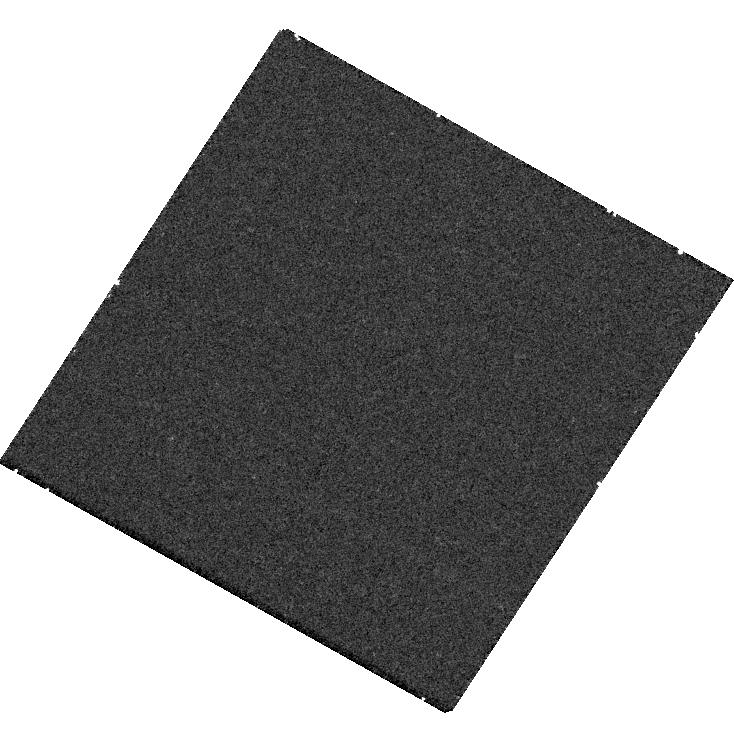
Target: USCO-UGCS-J161144.36-221544.4. Instrument: WFC3/UVIS. Filter: F225W. Exposure: 30 min. Observation ID: hst_18139_16_wfc3_uvis_f225w_ifpf16

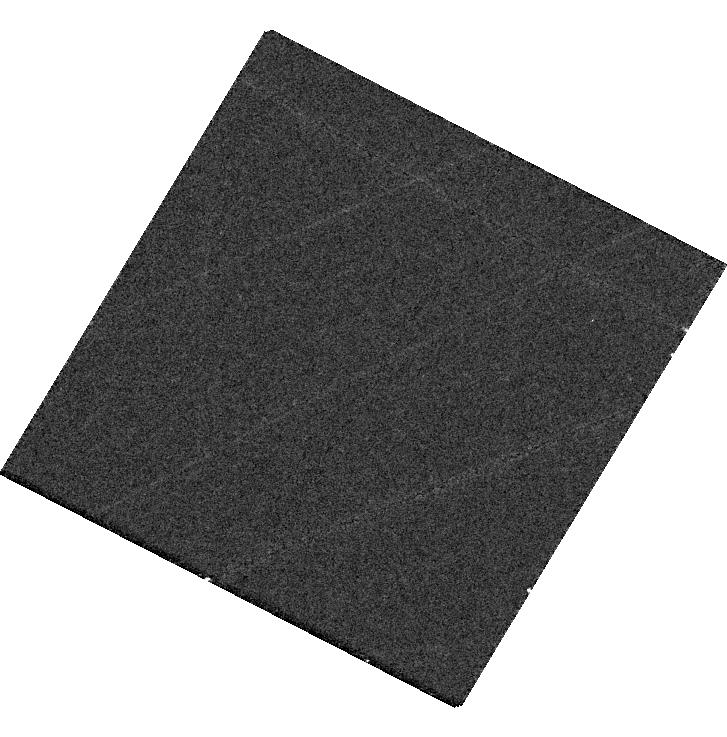
Target: USCO-UGCS-J160413.03-224103.2. Instrument: WFC3/UVIS. Filter: F336W. Exposure: 18 min. Observation ID: hst_18139_18_wfc3_uvis_f336w_ifpf18

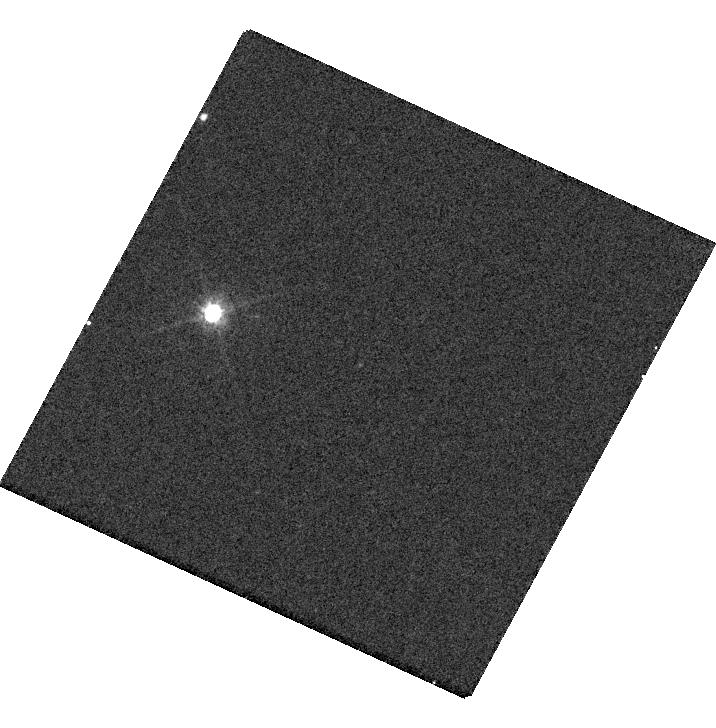
Target: USCO-DANCE-J16053908-2403330. Instrument: WFC3/UVIS. Filter: F625W. Exposure: 8 min. Observation ID: hst_18139_17_wfc3_uvis_f625w_ifpf17

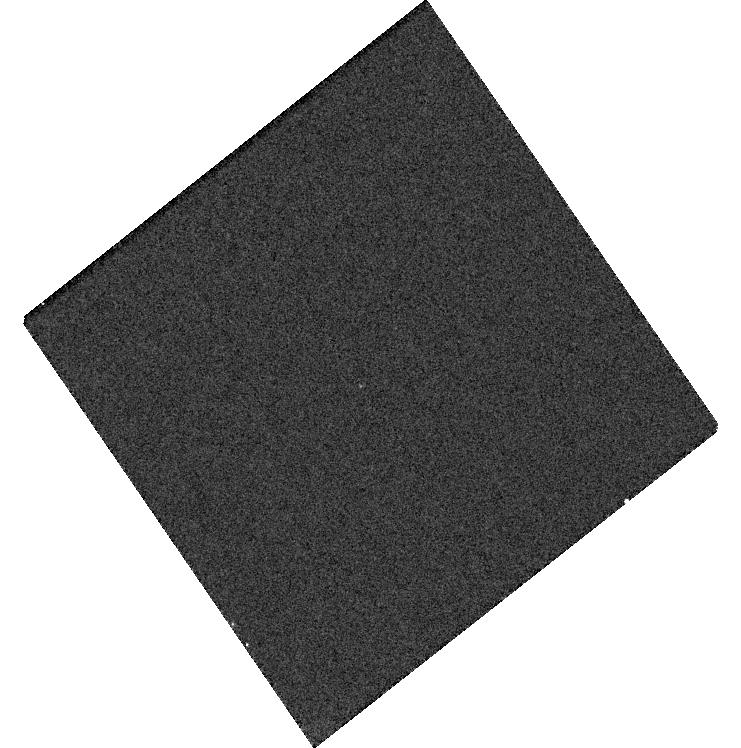
Target: TAURUS-2MASS-J04144158+2809583. Instrument: WFC3/UVIS. Filter: F625W. Exposure: 8 min. Observation ID: hst_18139_10_wfc3_uvis_f625w_ifpf10

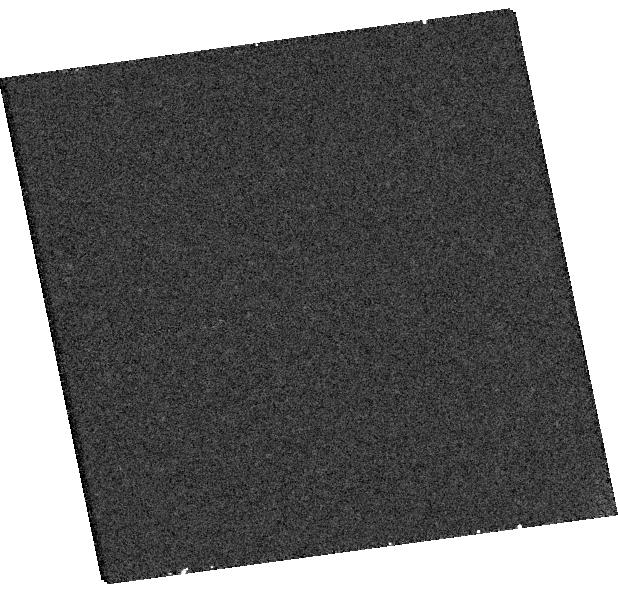
Target: TAURUS-2MASS-J04314964+2322524. Instrument: WFC3/UVIS. Filter: F625W. Exposure: 8 min. Observation ID: hst_18139_01_wfc3_uvis_f625w_ifpf01

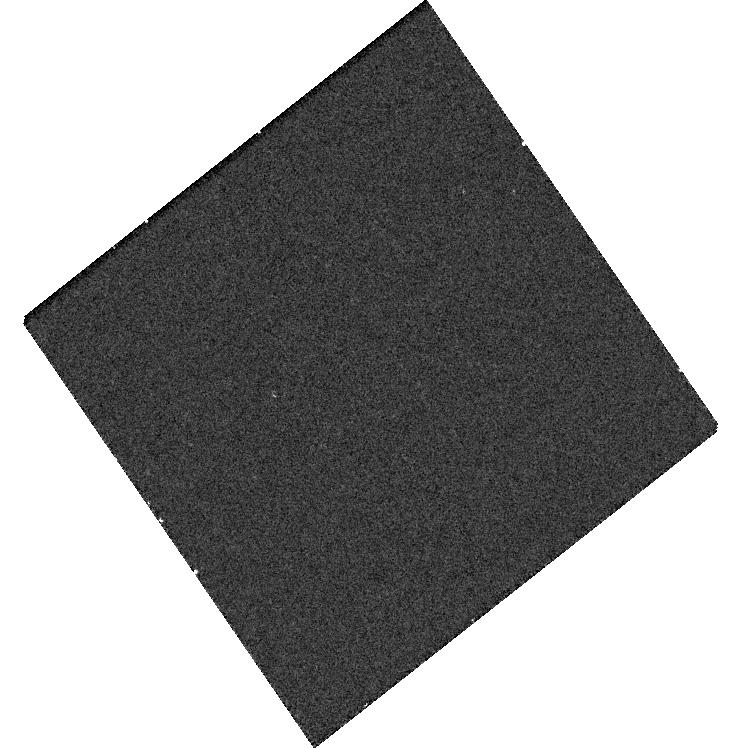
Target: TAURUS-2MASS-J04144158+2809583. Instrument: WFC3/UVIS. Filter: F656N. Exposure: 20 min. Observation ID: hst_18139_10_wfc3_uvis_f656n_ifpf10

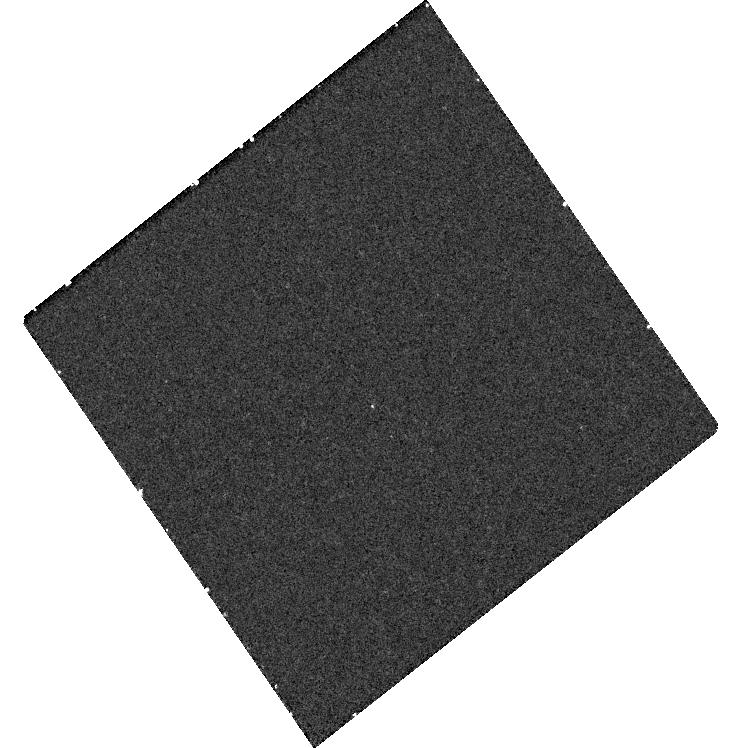
Target: TAURUS-2MASS-J04144158+2809583. Instrument: WFC3/UVIS. Filter: F225W. Exposure: 30 min. Observation ID: hst_18139_10_wfc3_uvis_f225w_ifpf10

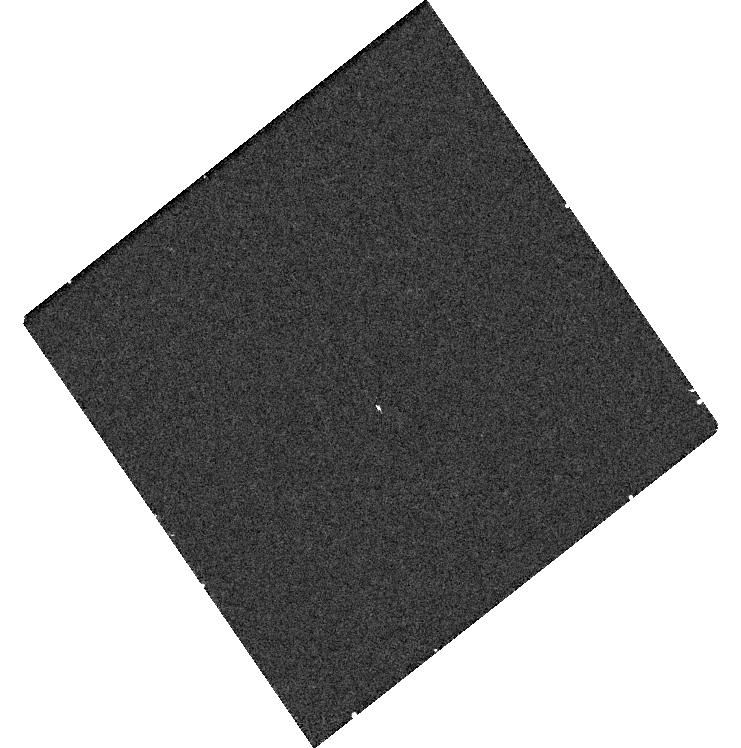
Target: TAURUS-2MASS-J04144158+2809583. Instrument: WFC3/UVIS. Filter: F336W. Exposure: 18 min. Observation ID: hst_18139_10_wfc3_uvis_f336w_ifpf10

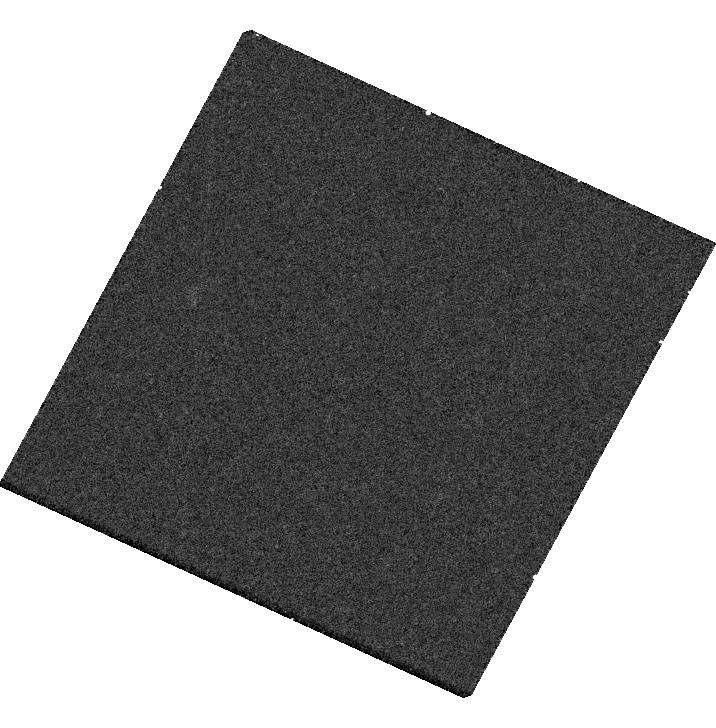
Target: USCO-DANCE-J16053908-2403330. Instrument: WFC3/UVIS. Filter: F656N. Exposure: 20 min. Observation ID: hst_18139_17_wfc3_uvis_f656n_ifpf17

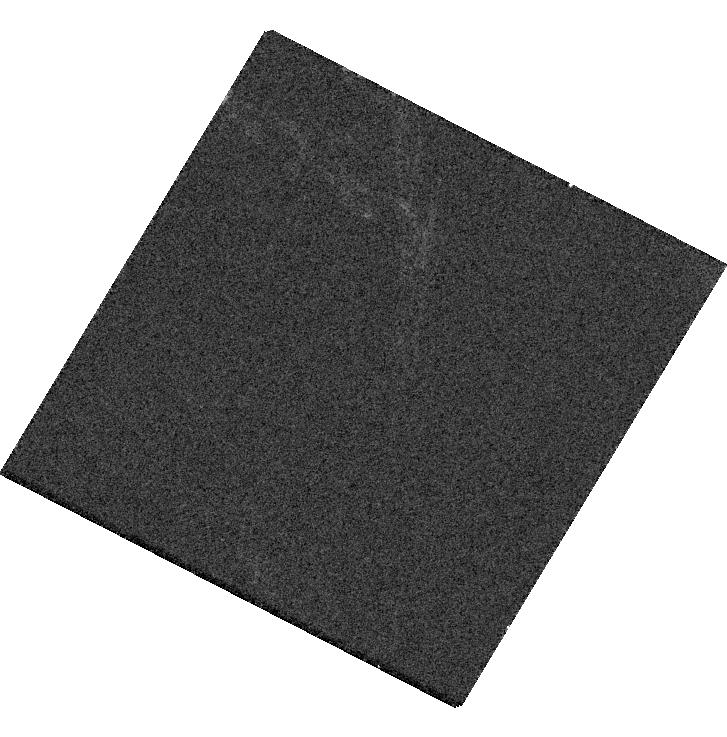
Target: USCO-UGCS-J160413.03-224103.2. Instrument: WFC3/UVIS. Filter: F625W. Exposure: 8 min. Observation ID: hst_18139_18_wfc3_uvis_f625w_ifpf18

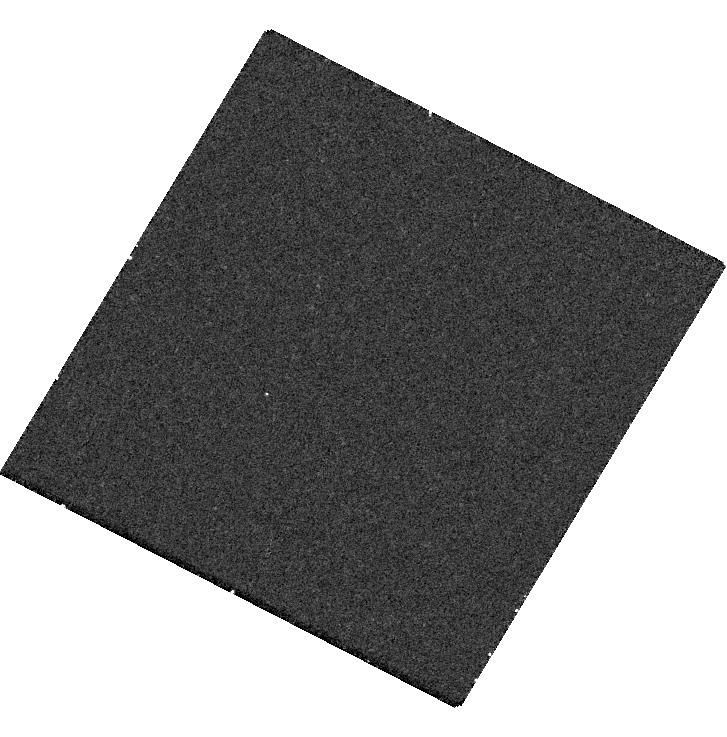
Target: USCO-UGCS-J160413.03-224103.2. Instrument: WFC3/UVIS. Filter: F225W. Exposure: 30 min. Observation ID: hst_18139_18_wfc3_uvis_f225w_ifpf18

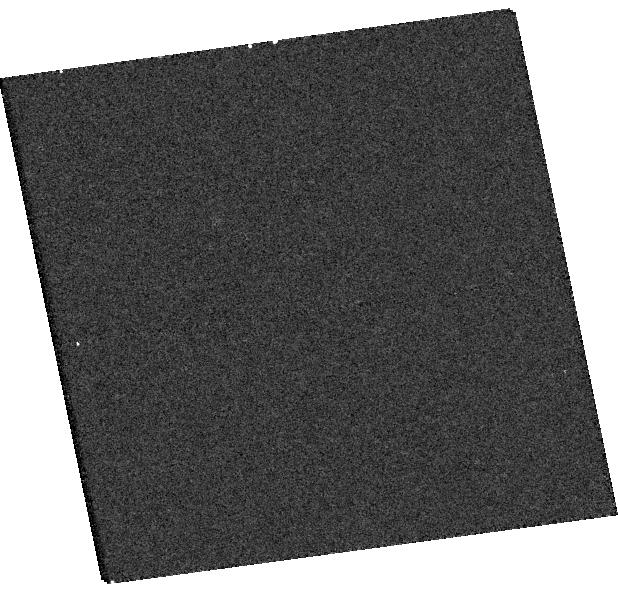
Target: TAURUS-2MASS-J04314964+2322524. Instrument: WFC3/UVIS. Filter: F336W. Exposure: 18 min. Observation ID: hst_18139_01_wfc3_uvis_f336w_ifpf01

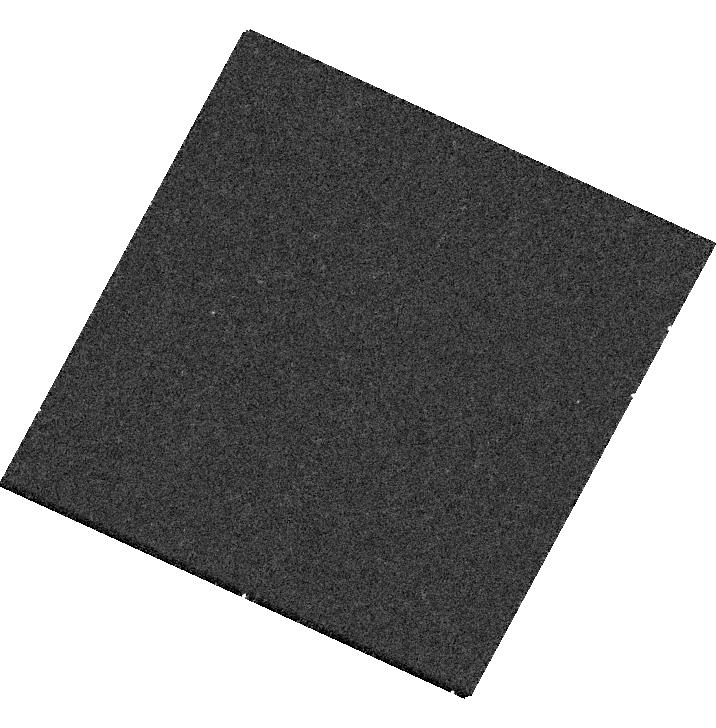
Target: USCO-DANCE-J16053908-2403330. Instrument: WFC3/UVIS. Filter: F225W. Exposure: 30 min. Observation ID: hst_18139_17_wfc3_uvis_f225w_ifpf17

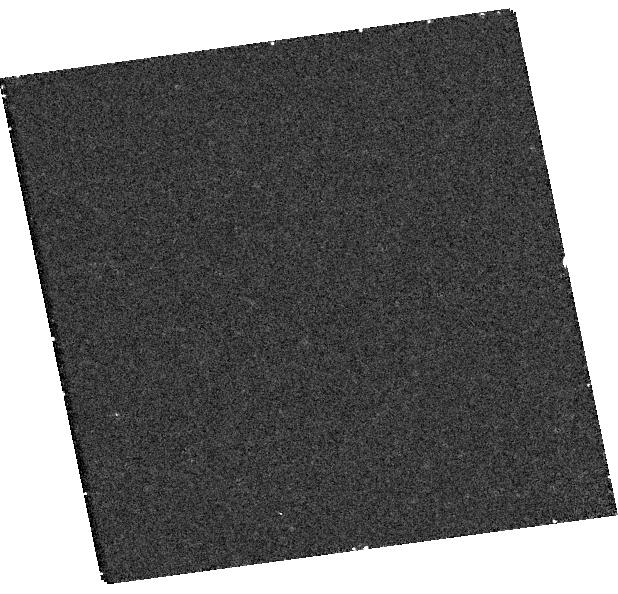
Target: TAURUS-2MASS-J04314964+2322524. Instrument: WFC3/UVIS. Filter: F225W. Exposure: 30 min. Observation ID: hst_18139_01_wfc3_uvis_f225w_ifpf01

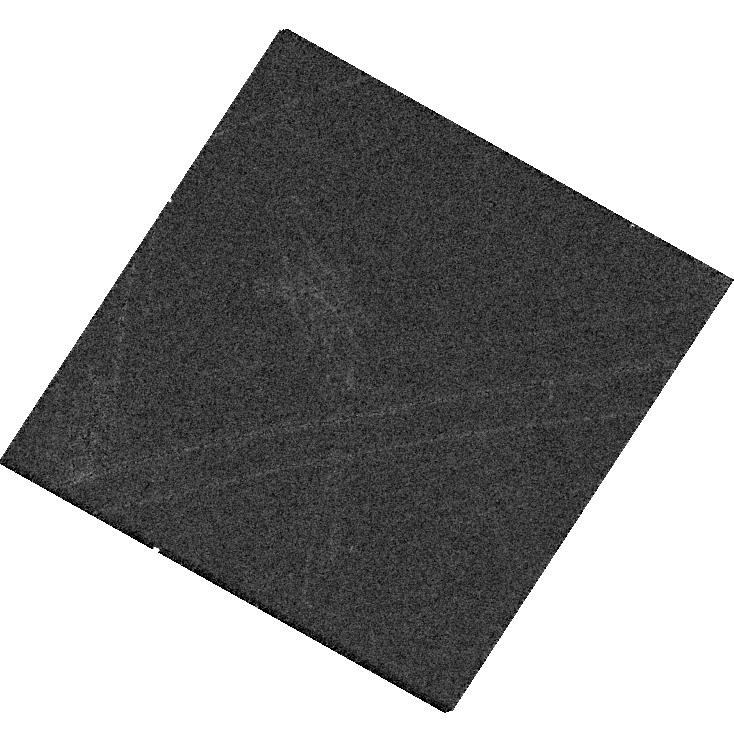
Target: USCO-UGCS-J161144.36-221544.4. Instrument: WFC3/UVIS. Filter: F625W. Exposure: 8 min. Observation ID: hst_18139_16_wfc3_uvis_f625w_ifpf16

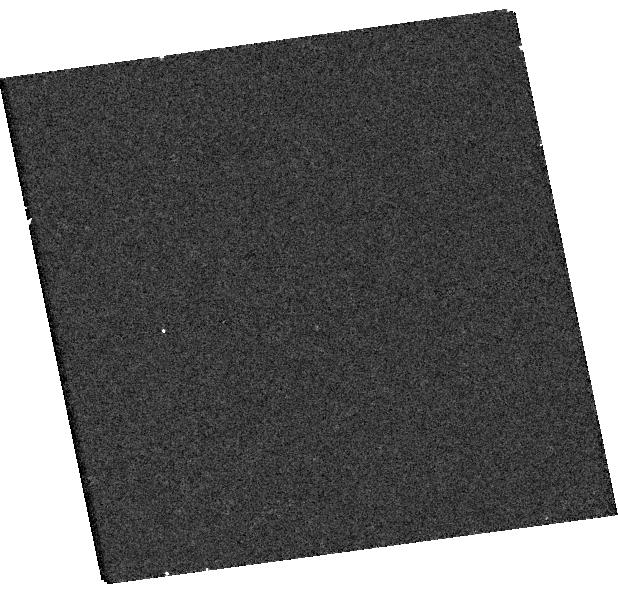
Target: TAURUS-2MASS-J04314964+2322524. Instrument: WFC3/UVIS. Filter: F656N. Exposure: 20 min. Observation ID: hst_18139_01_wfc3_uvis_f656n_ifpf01

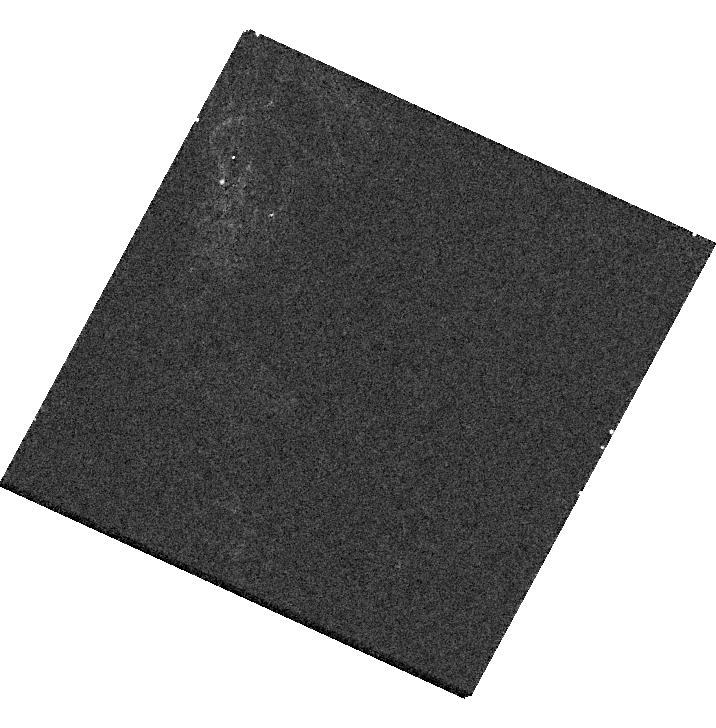
Target: USCO-DANCE-J16053908-2403330. Instrument: WFC3/UVIS. Filter: F336W. Exposure: 18 min. Observation ID: hst_18139_17_wfc3_uvis_f336w_ifpf17

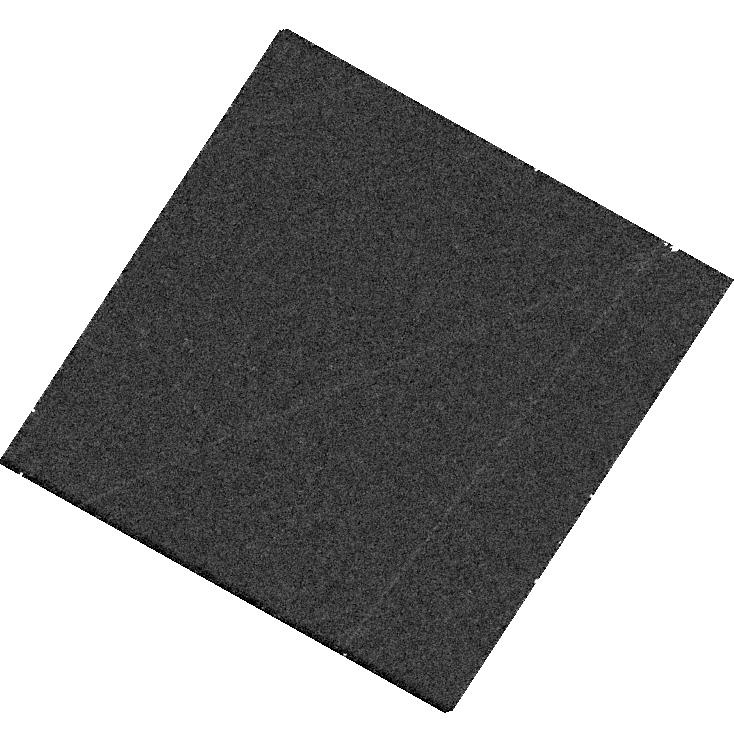
Target: USCO-UGCS-J161144.36-221544.4. Instrument: WFC3/UVIS. Filter: F336W. Exposure: 18 min. Observation ID: hst_18139_16_wfc3_uvis_f336w_ifpf16

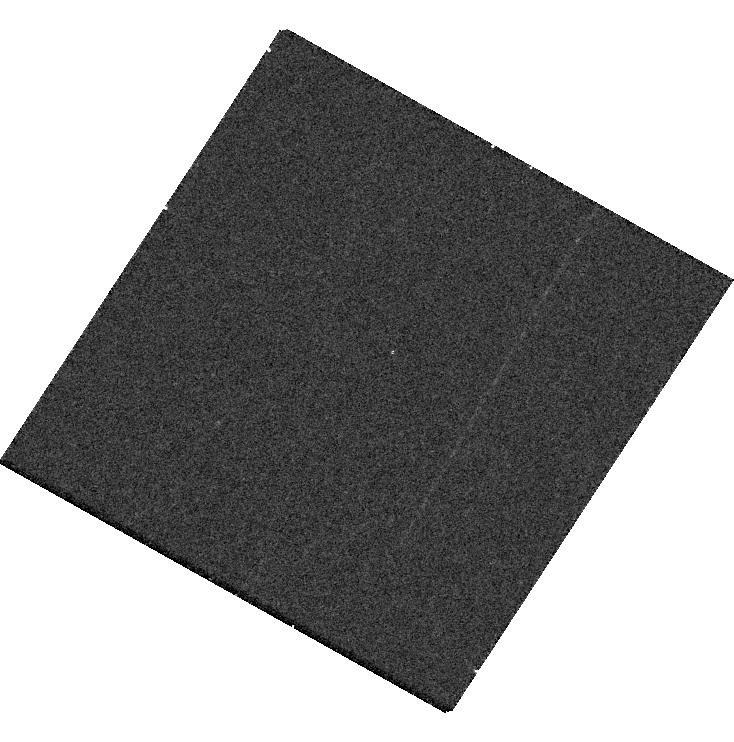
Target: USCO-UGCS-J161144.36-221544.4. Instrument: WFC3/UVIS. Filter: F656N. Exposure: 20 min. Observation ID: hst_18139_16_wfc3_uvis_f656n_ifpf16

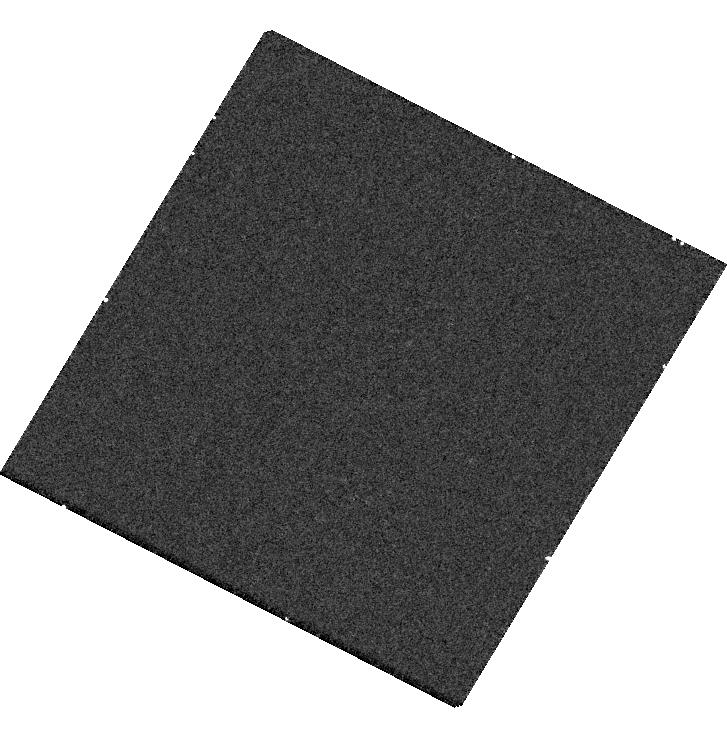
Target: USCO-UGCS-J160413.03-224103.2. Instrument: WFC3/UVIS. Filter: F656N. Exposure: 20 min. Observation ID: hst_18139_18_wfc3_uvis_f656n_ifpf18

Tracing Accretion in the Planetary Regime: A Comprehensive UV/Optical Survey of the Late Stages of Planet Formation (PI: Jiang, Lillian Yushu)

Gas accretion onto giant planets shapes their formation timescales and angular momentum transfer from circumplanetary disks, yet details of this process remain poorly understood due to the scarcity of known accreting protoplanets. For instance, it is unclear whether inner accretion disks dissipate on similar timescales as stars, what processes shape this evolution, and whether the empirical relations between emission line strength and accretion rate established for stars are valid in the planetary-mass regime. Young free-floating planetary-mass objects offer a unique opportunity to examine accretion in isolation without the influence of a host star. We propose to use WFC3/UVIS to map the evolution of accretion in the planetary-mass regime (3-13 Mjup) by increasing the number of direct accretion rate measurements as traced by hot gas in the UV and Halpha emission by a factor of six. This program will determine the accretion fraction of isolated planetary objects in three young associations---Taurus (~1-2 Myr), Upper Sco (~5-11 Myr), and the beta Pic moving group (~26 Myr)---to trace the evolution of viscous accretion across the first 30 Myr for the largest sample of isolated planetary-mass objects to date. For accreting objects, this campaign will also calibrate the Halpha line luminosity-to-UV continuum excess relation in a model-independent manner at planetary masses---a critical connection needed to map ground-based Halpha emission of young planets into total accretion luminosity across all wavelengths.